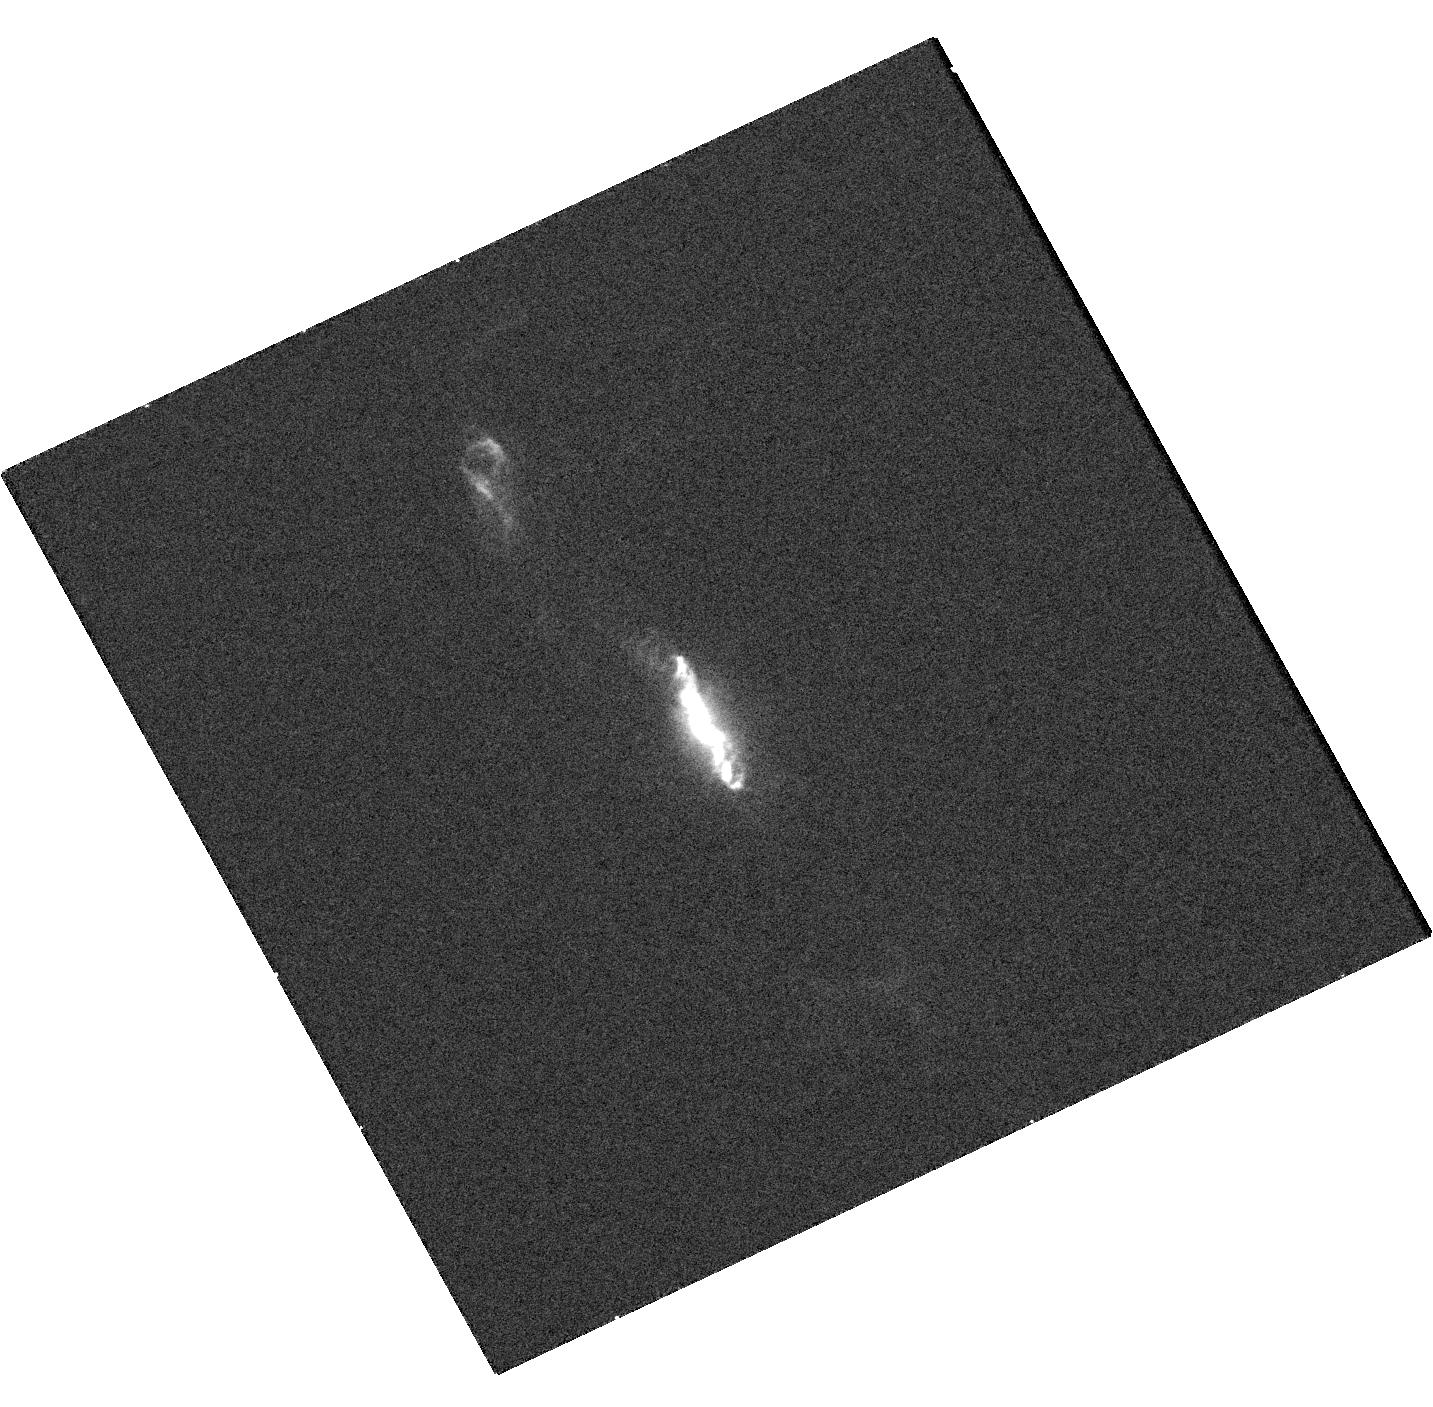
Target: V-R-AQR
Instrument: WFC3/UVIS
Filter: F280N
Exposure: 9 min
Observation ID: hst_16055_01_wfc3_uvis_f280n_ie8701

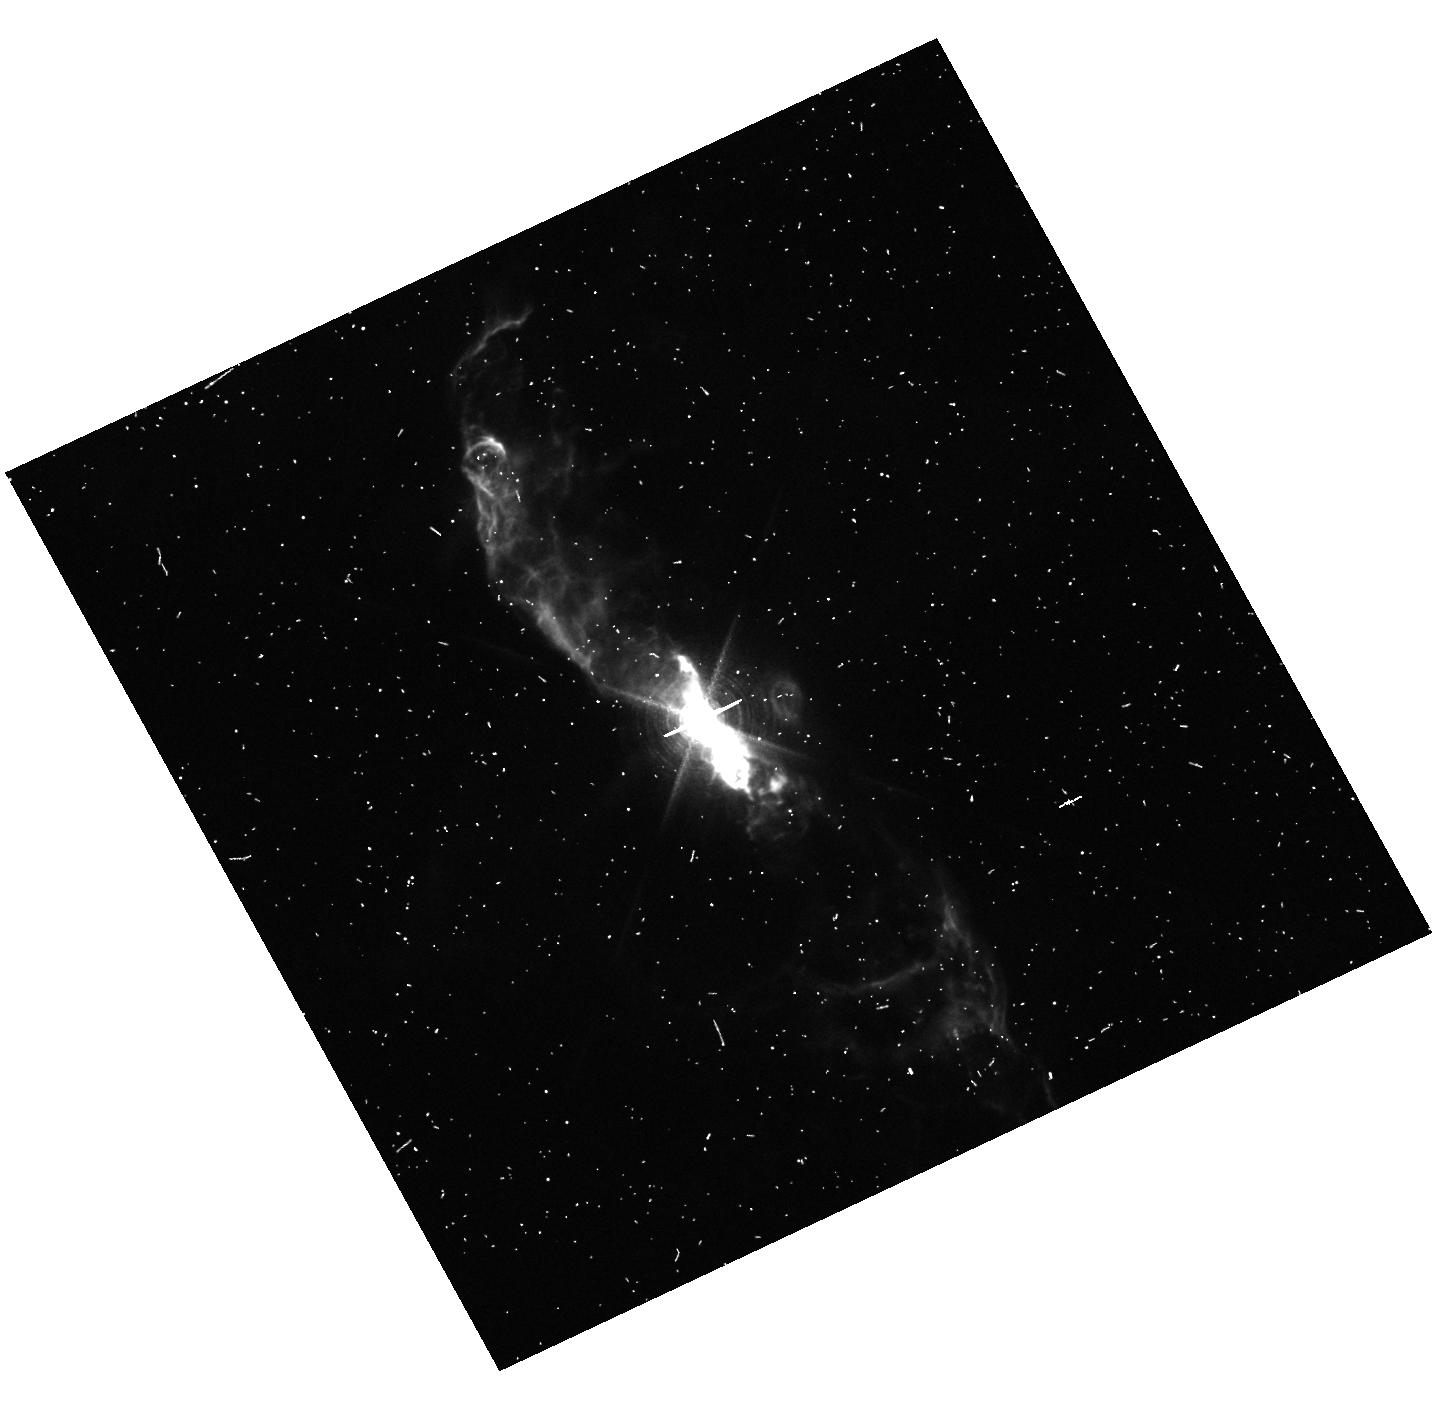
Target: V-R-AQR
Instrument: WFC3/UVIS
Filter: F656N
Exposure: 7 min
Observation ID: hst_16055_01_wfc3_uvis_f656n_ie8701

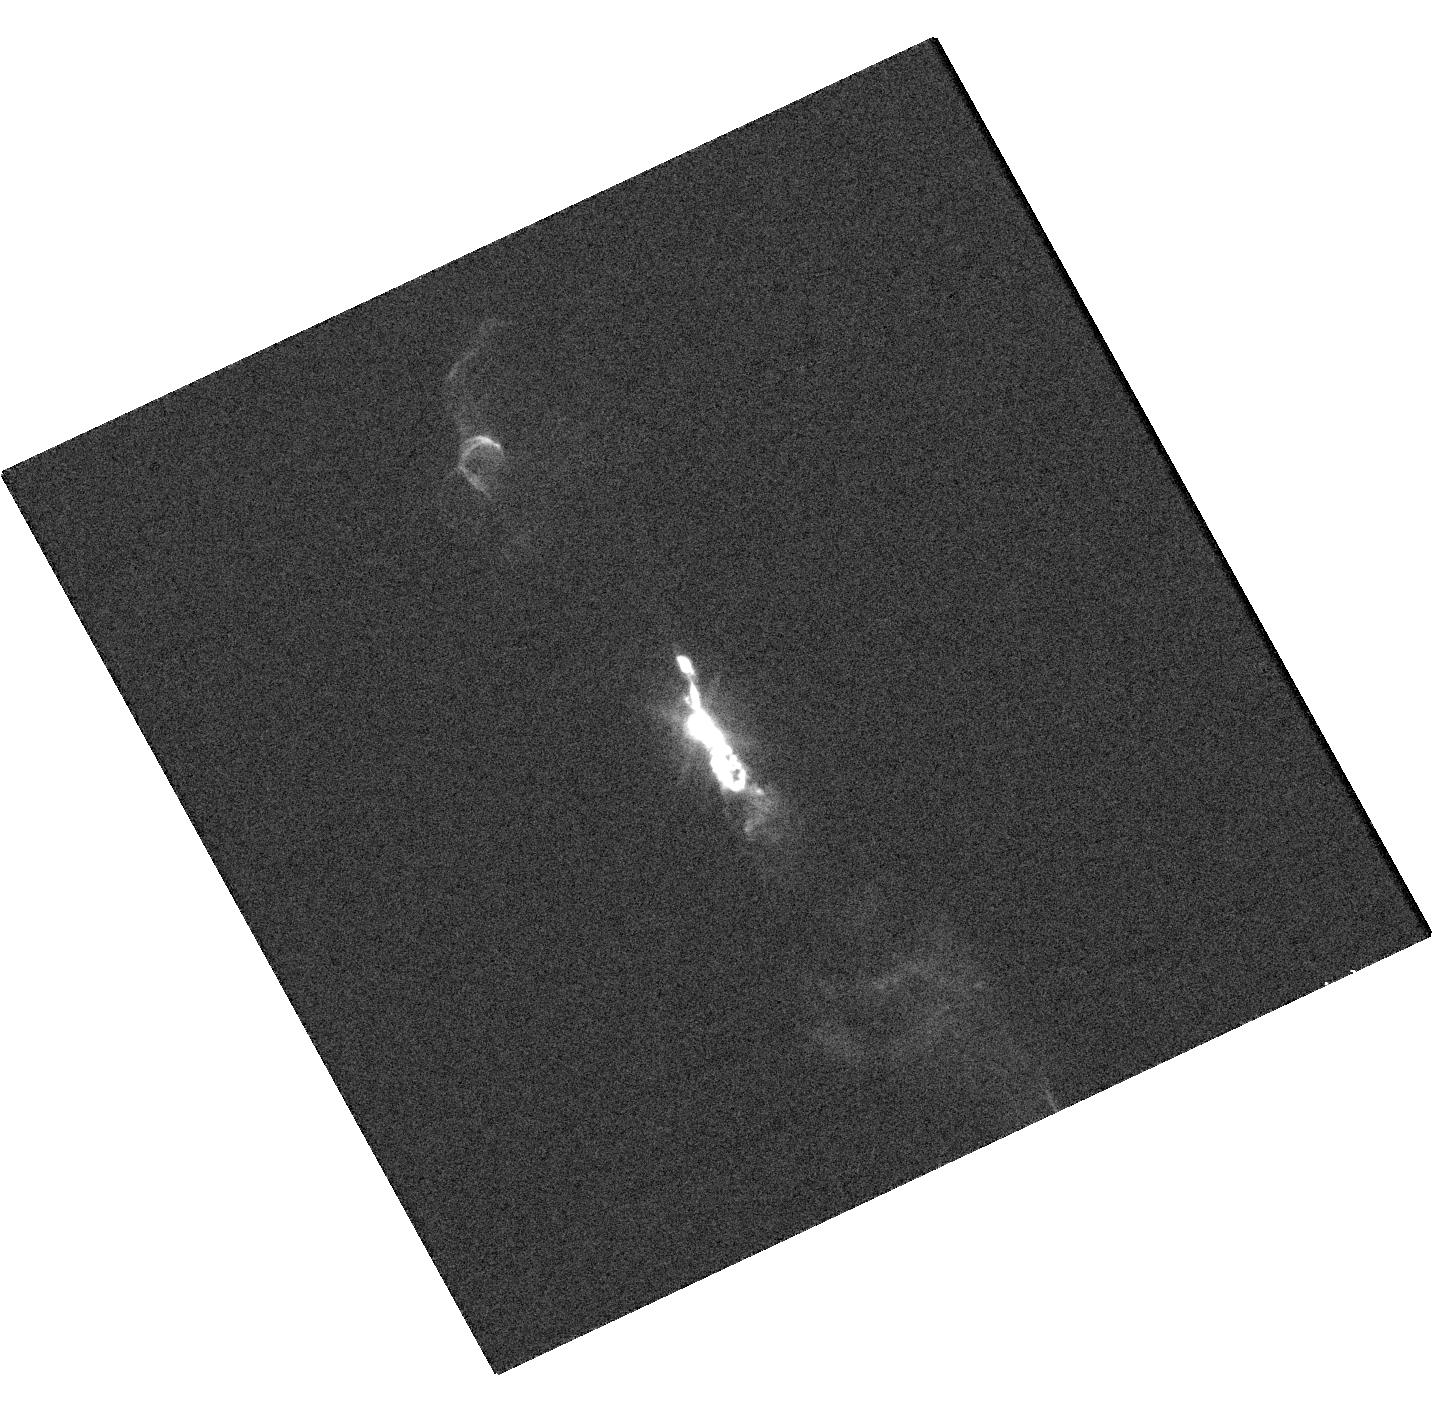
Target: V-R-AQR
Instrument: WFC3/UVIS
Filter: F502N
Exposure: 1 min
Observation ID: hst_16055_01_wfc3_uvis_f502n_ie8701

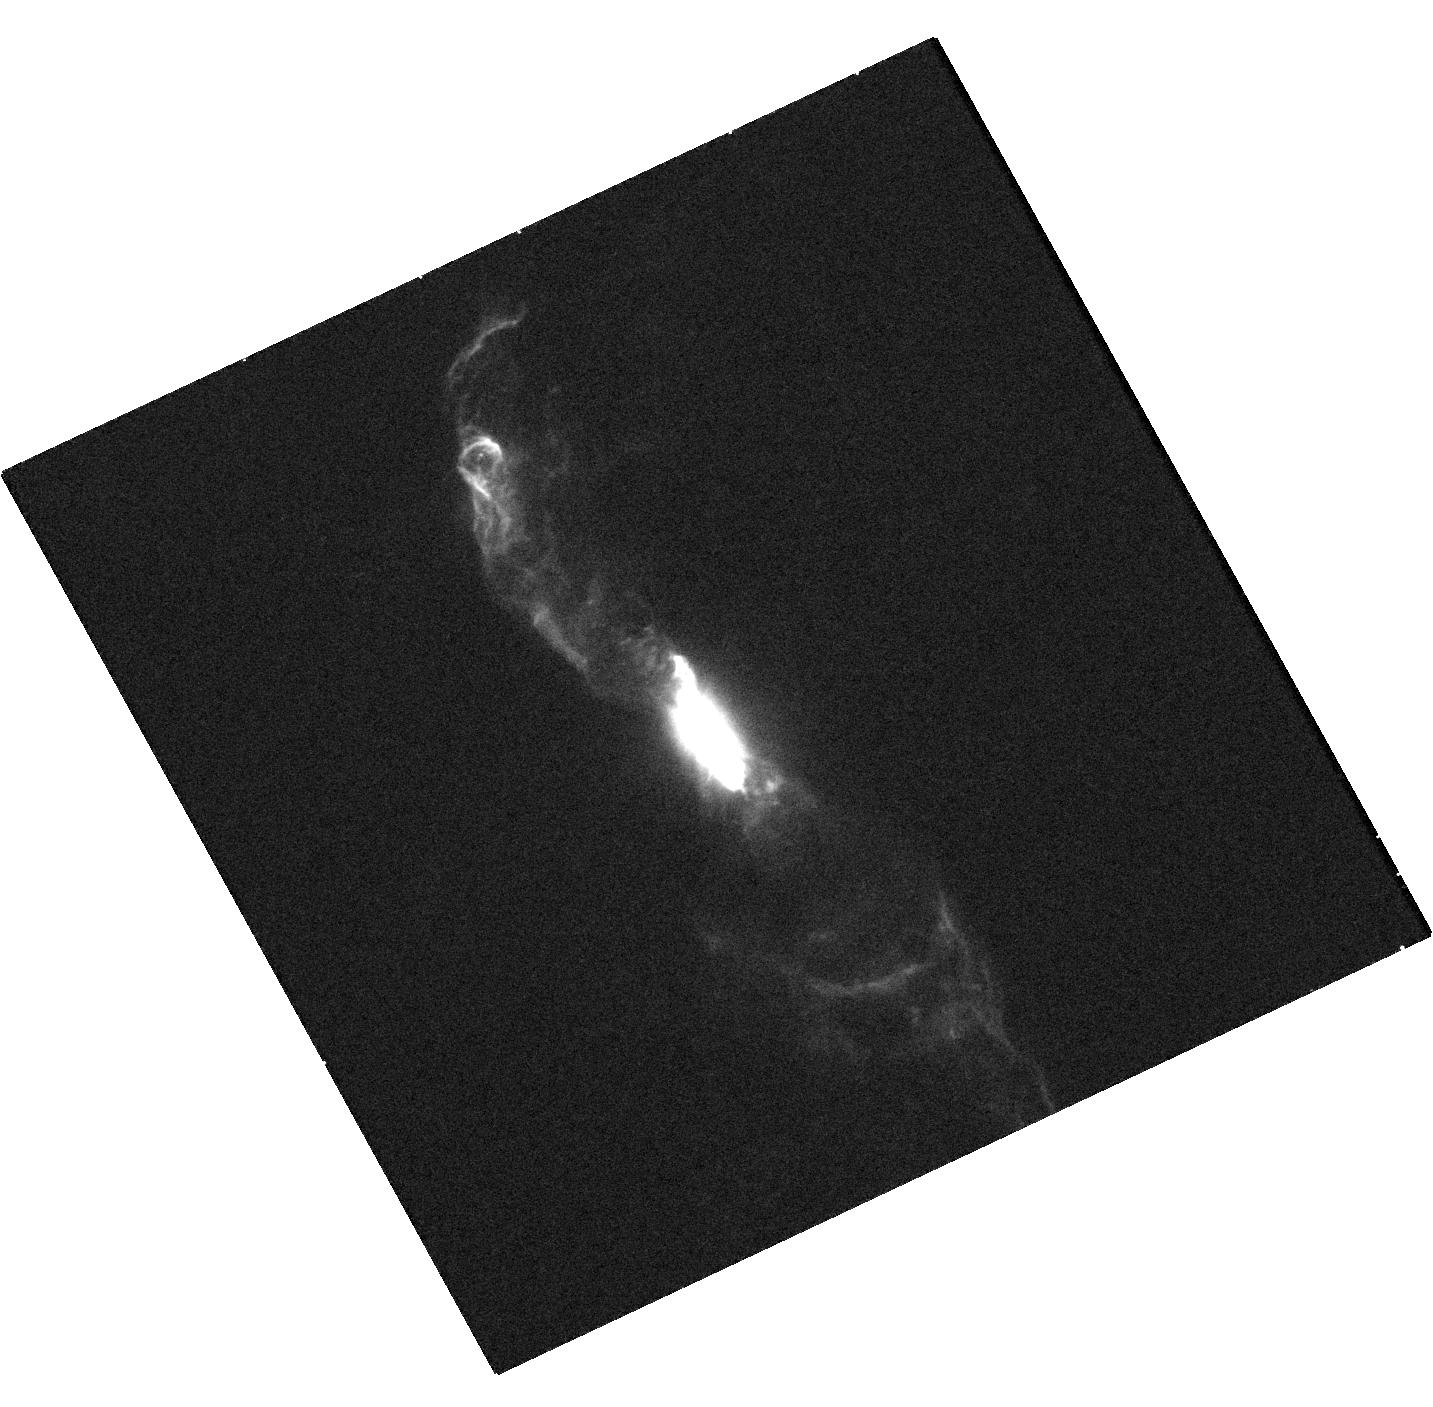
Target: V-R-AQR
Instrument: WFC3/UVIS
Filter: F275W
Exposure: 12 min
Observation ID: hst_16055_02_wfc3_uvis_f275w_ie8702

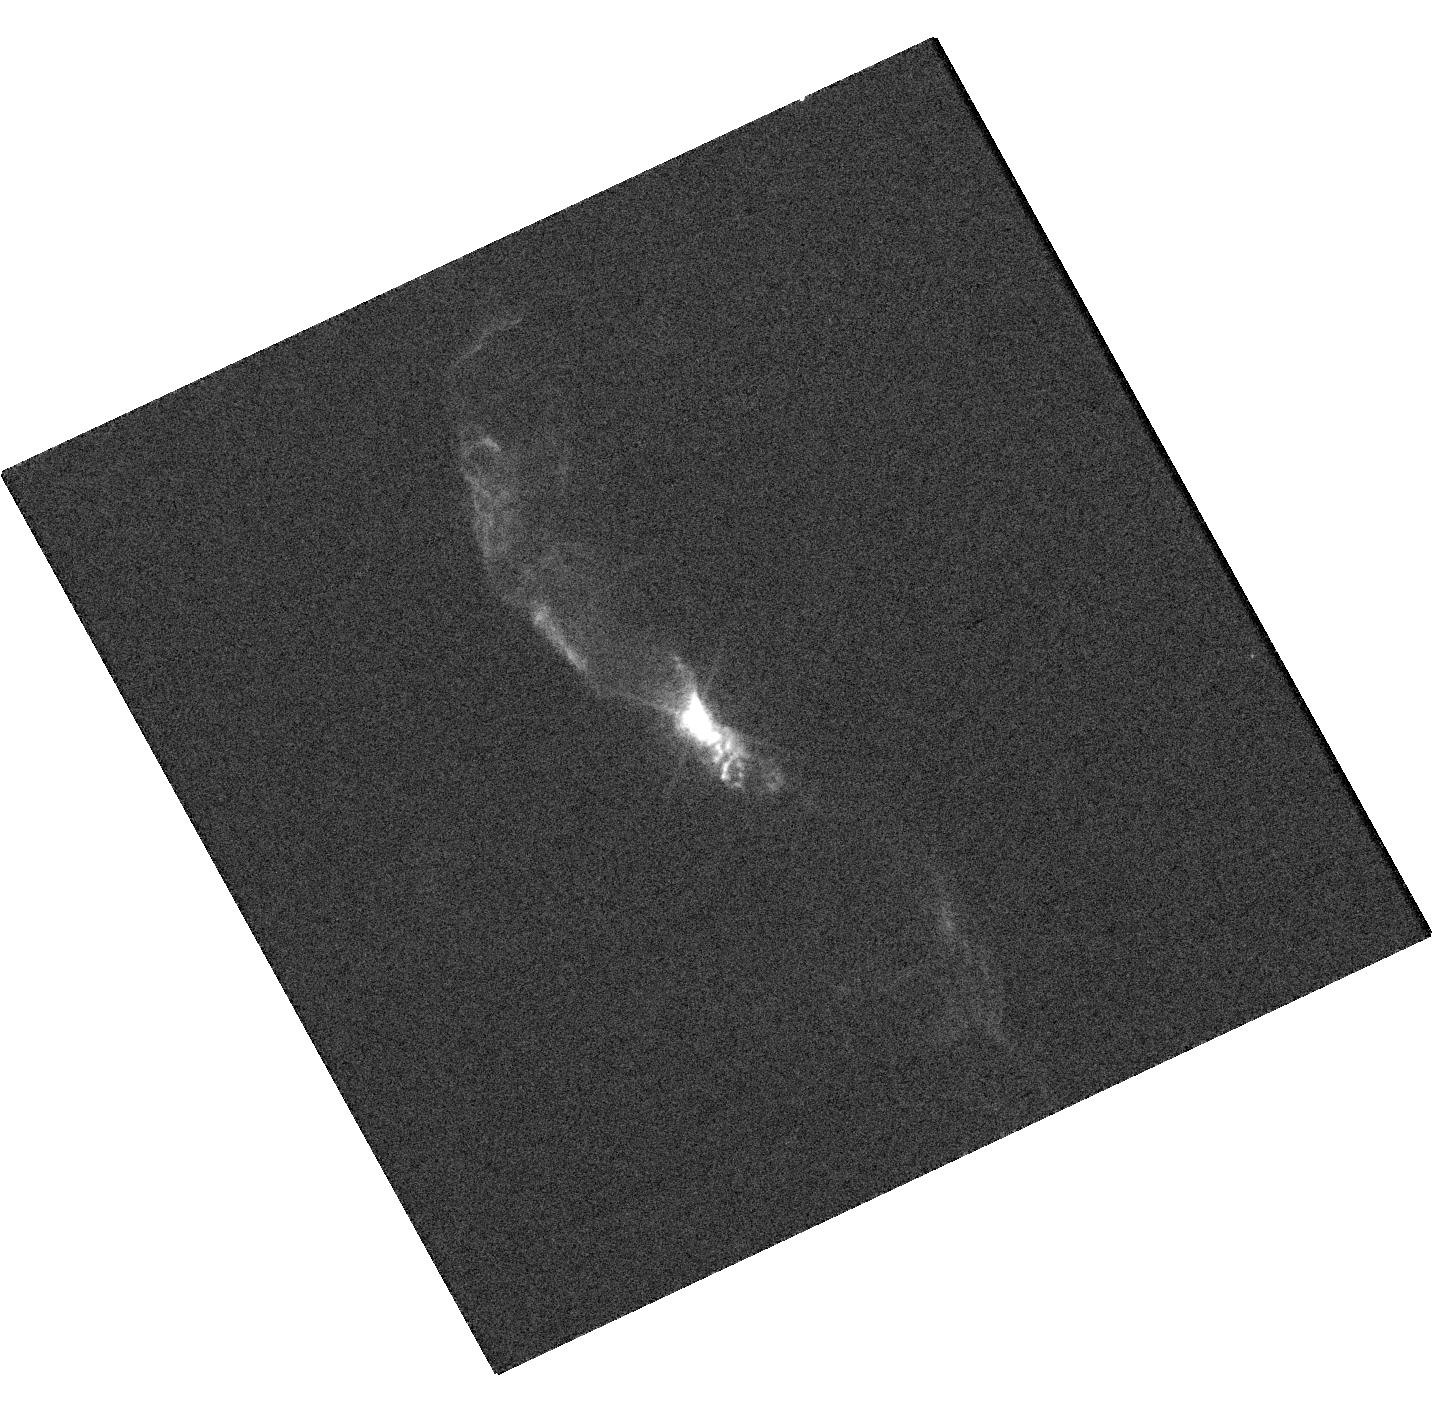
Target: V-R-AQR
Instrument: WFC3/UVIS
Filter: F673N
Exposure: 1 min
Observation ID: hst_16055_02_wfc3_uvis_f673n_ie8702

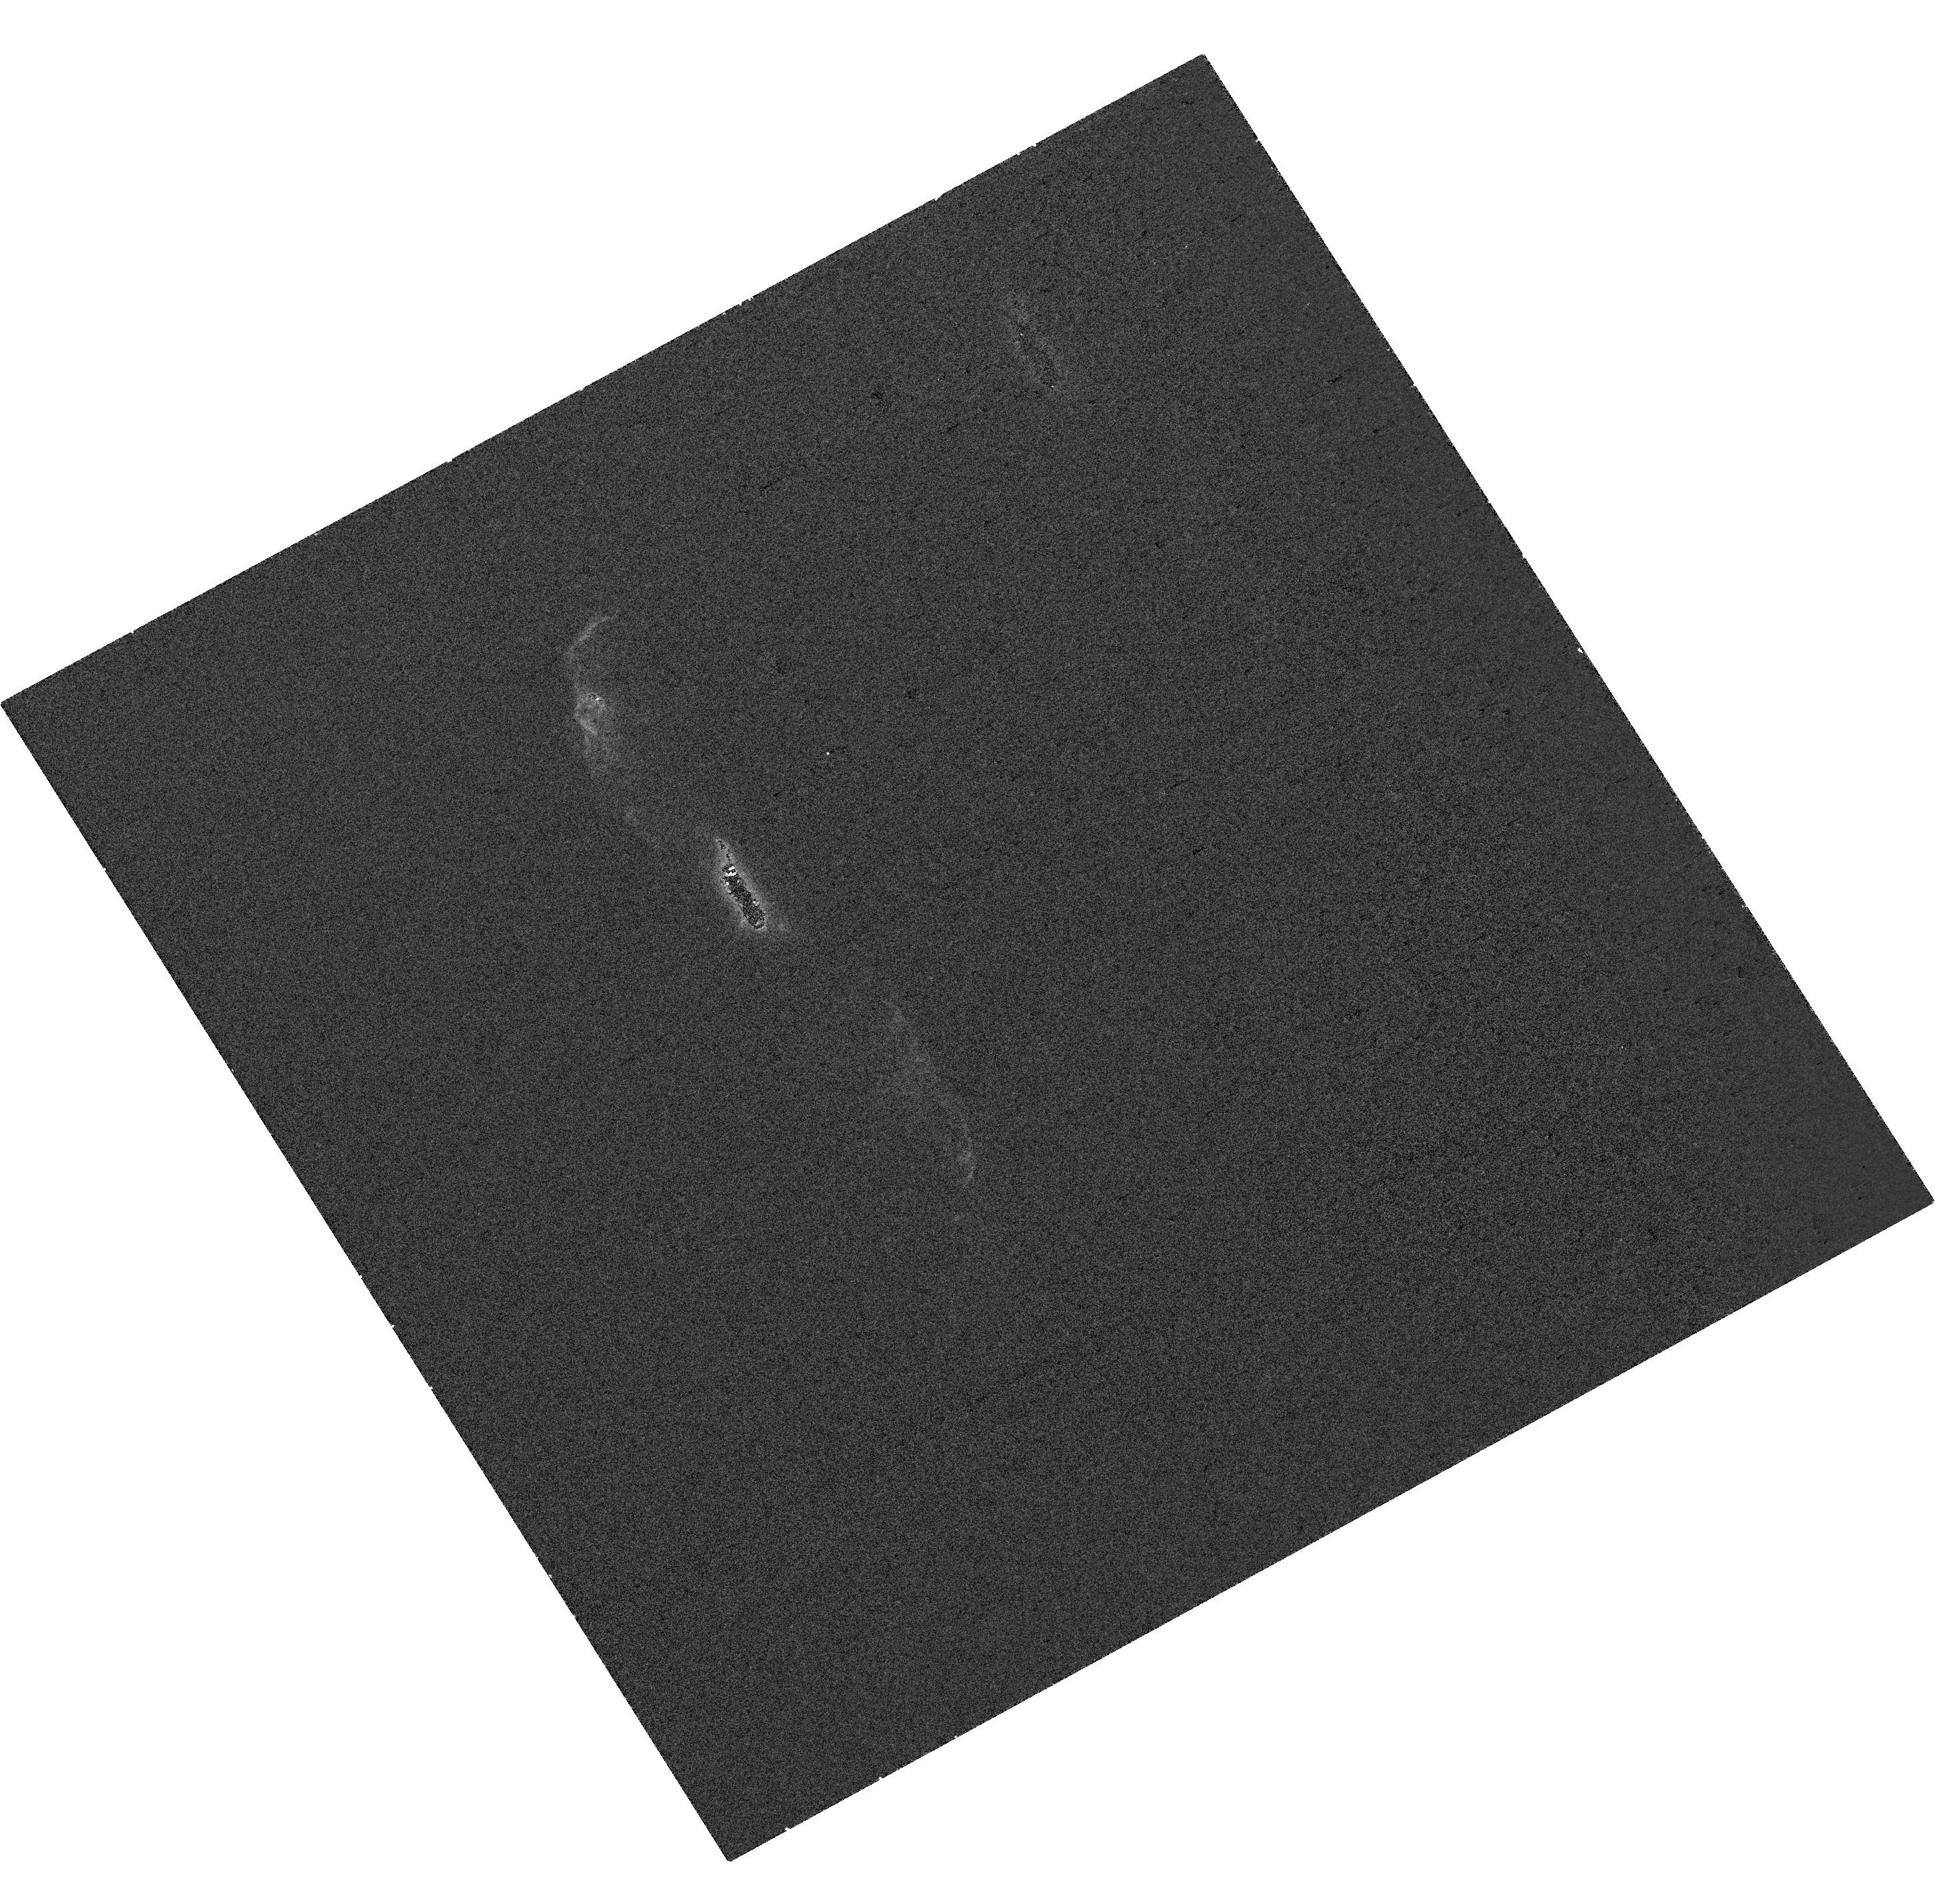
Target: V-R-AQR
Instrument: WFC3/UVIS
Filter: FQ232N
Exposure: 12 min
Observation ID: hst_16055_03_wfc3_uvis_fq232n_ie8703

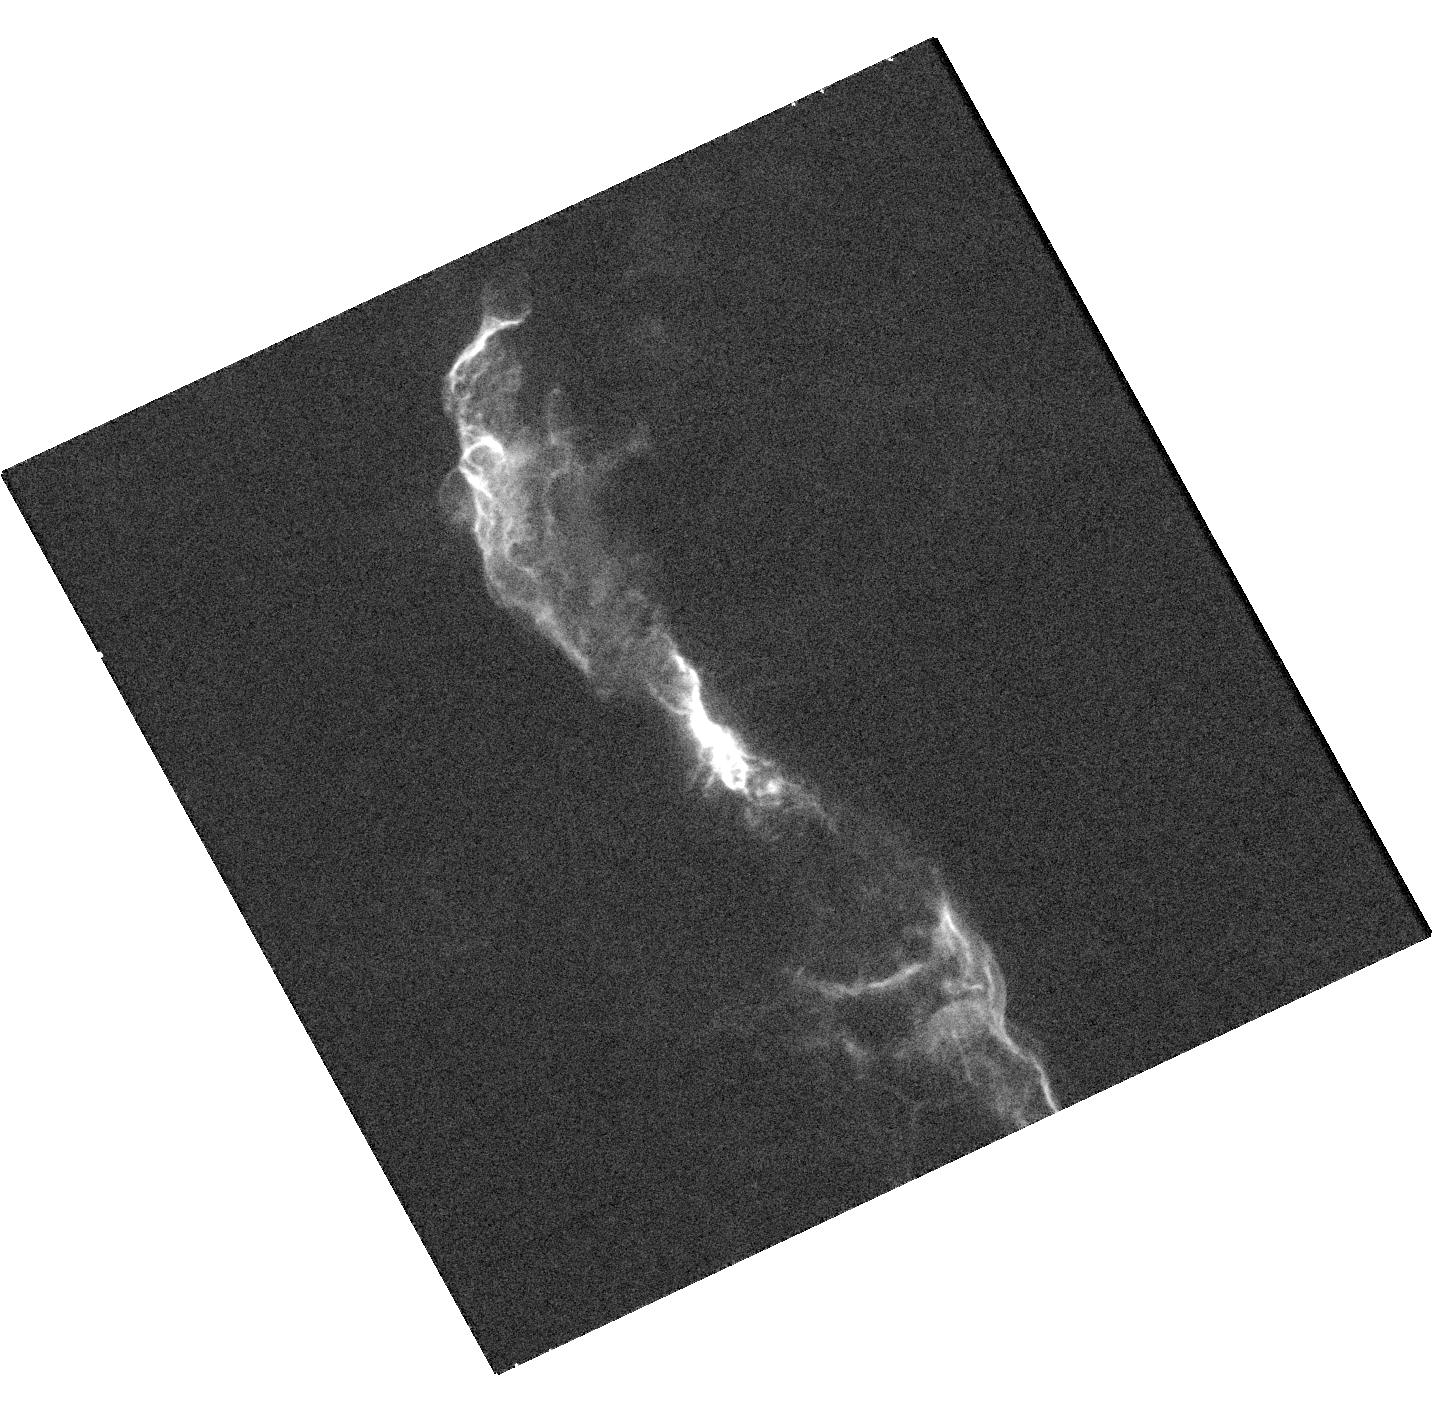
Target: V-R-AQR
Instrument: WFC3/UVIS
Filter: F373N
Exposure: 6 min
Observation ID: hst_16055_01_wfc3_uvis_f373n_ie8701

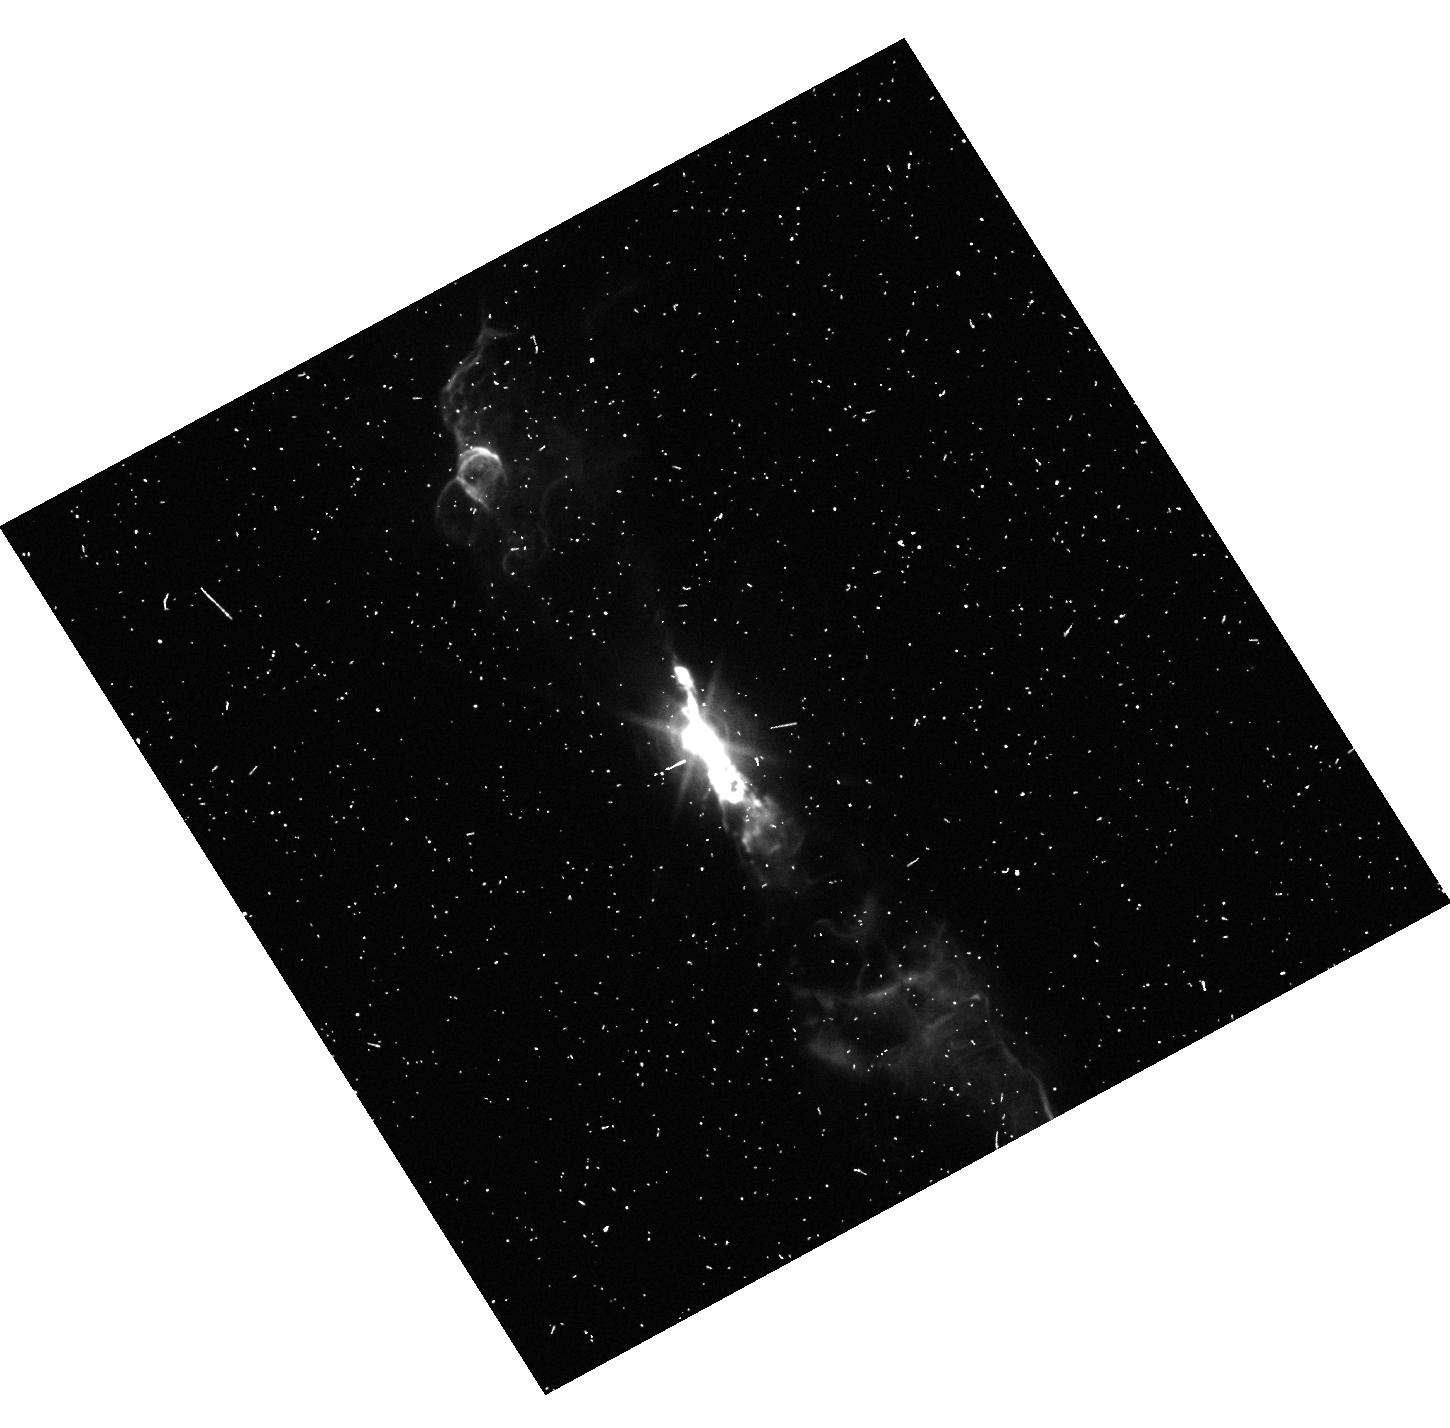
Target: V-R-AQR
Instrument: WFC3/UVIS
Filter: F502N
Exposure: 8 min
Observation ID: hst_16055_03_wfc3_uvis_f502n_ie8703

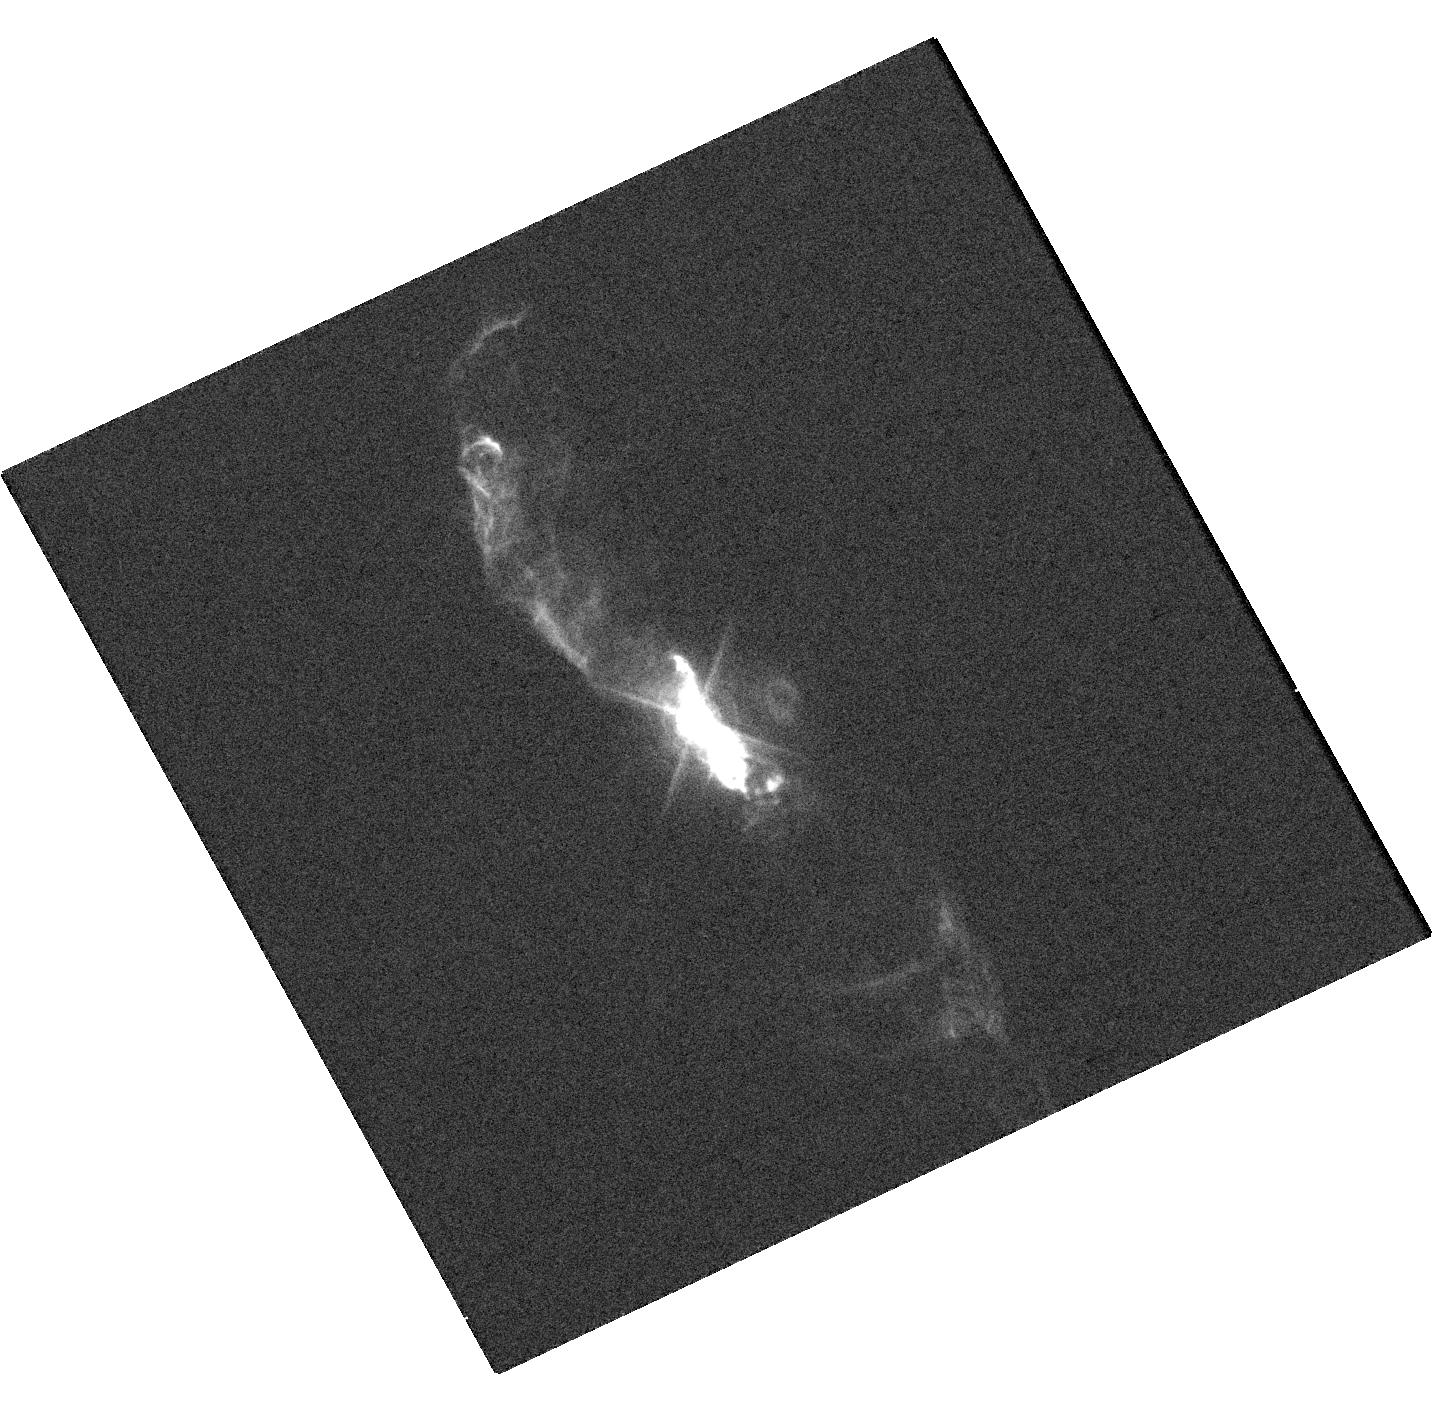
Target: V-R-AQR
Instrument: WFC3/UVIS
Filter: F656N
Exposure: 1 min
Observation ID: hst_16055_02_wfc3_uvis_f656n_ie8702

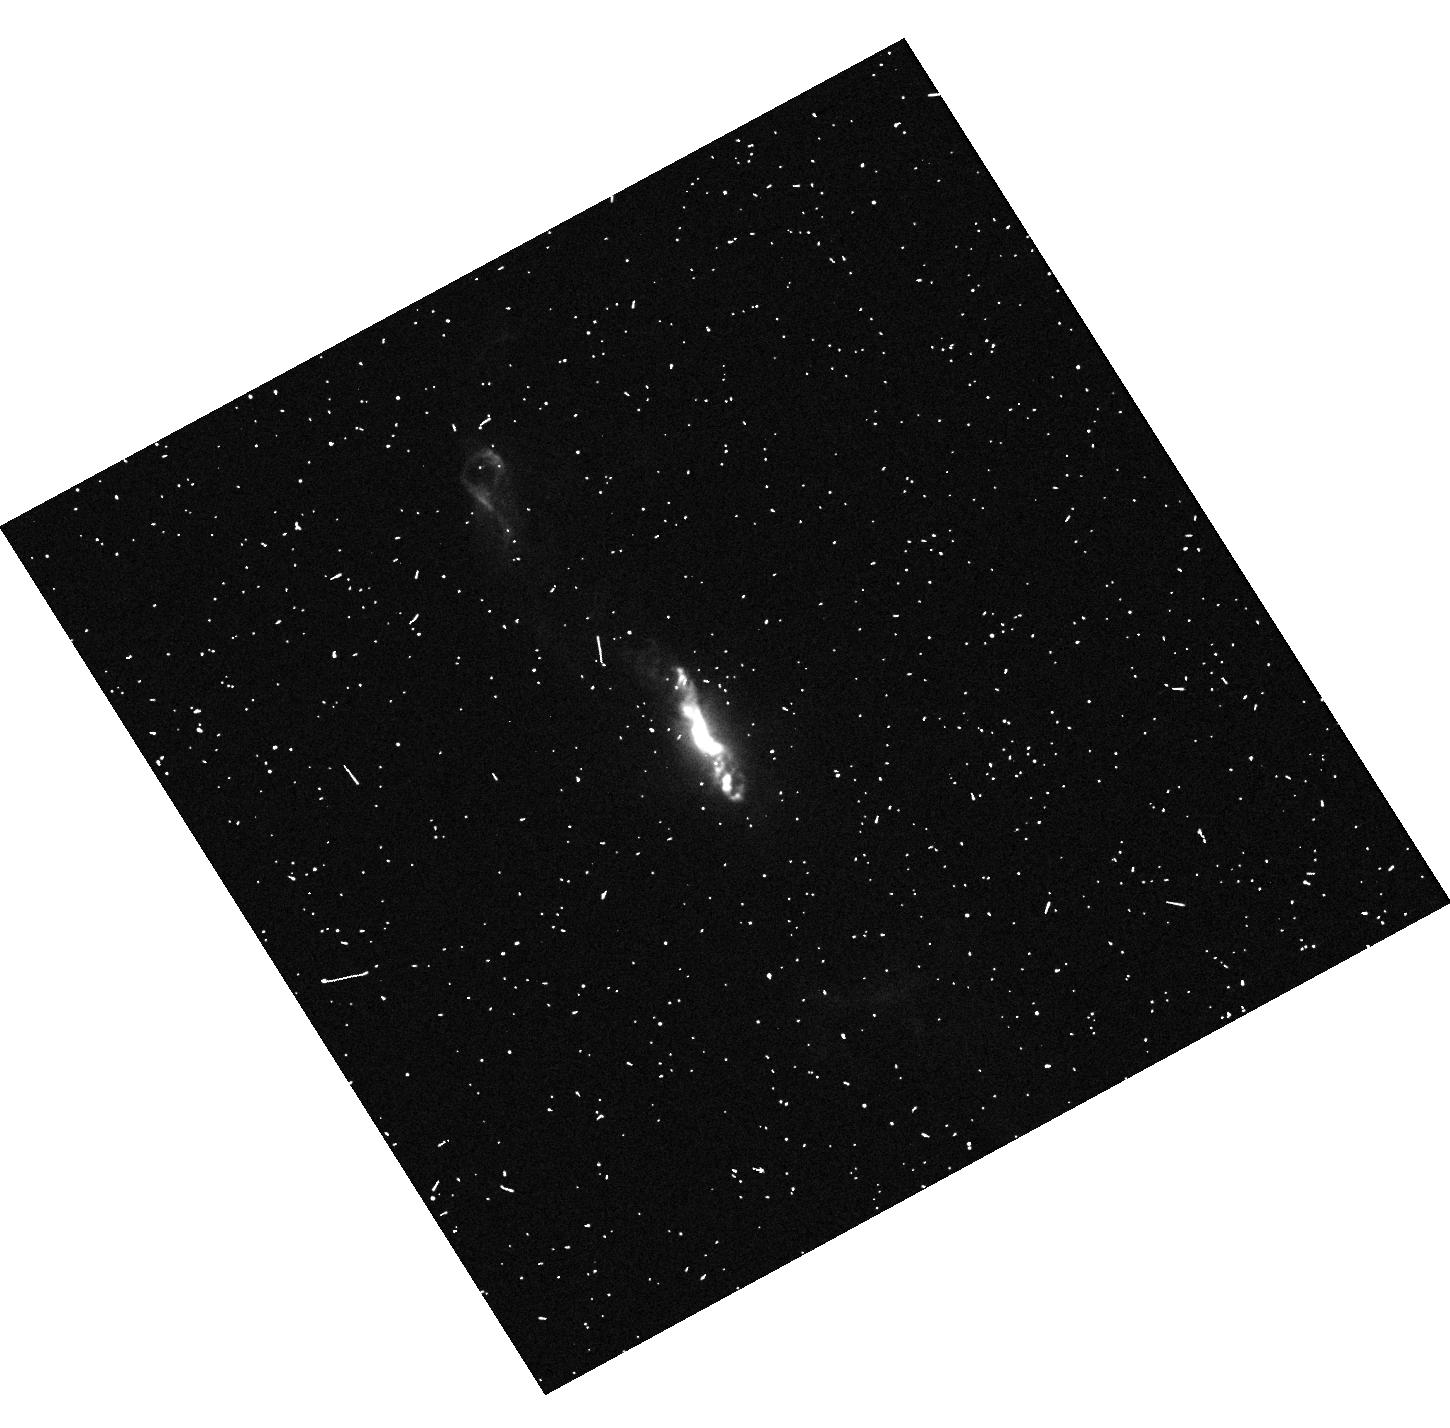
Target: V-R-AQR
Instrument: WFC3/UVIS
Filter: F280N
Exposure: 8 min
Observation ID: hst_16055_03_wfc3_uvis_f280n_ie8703

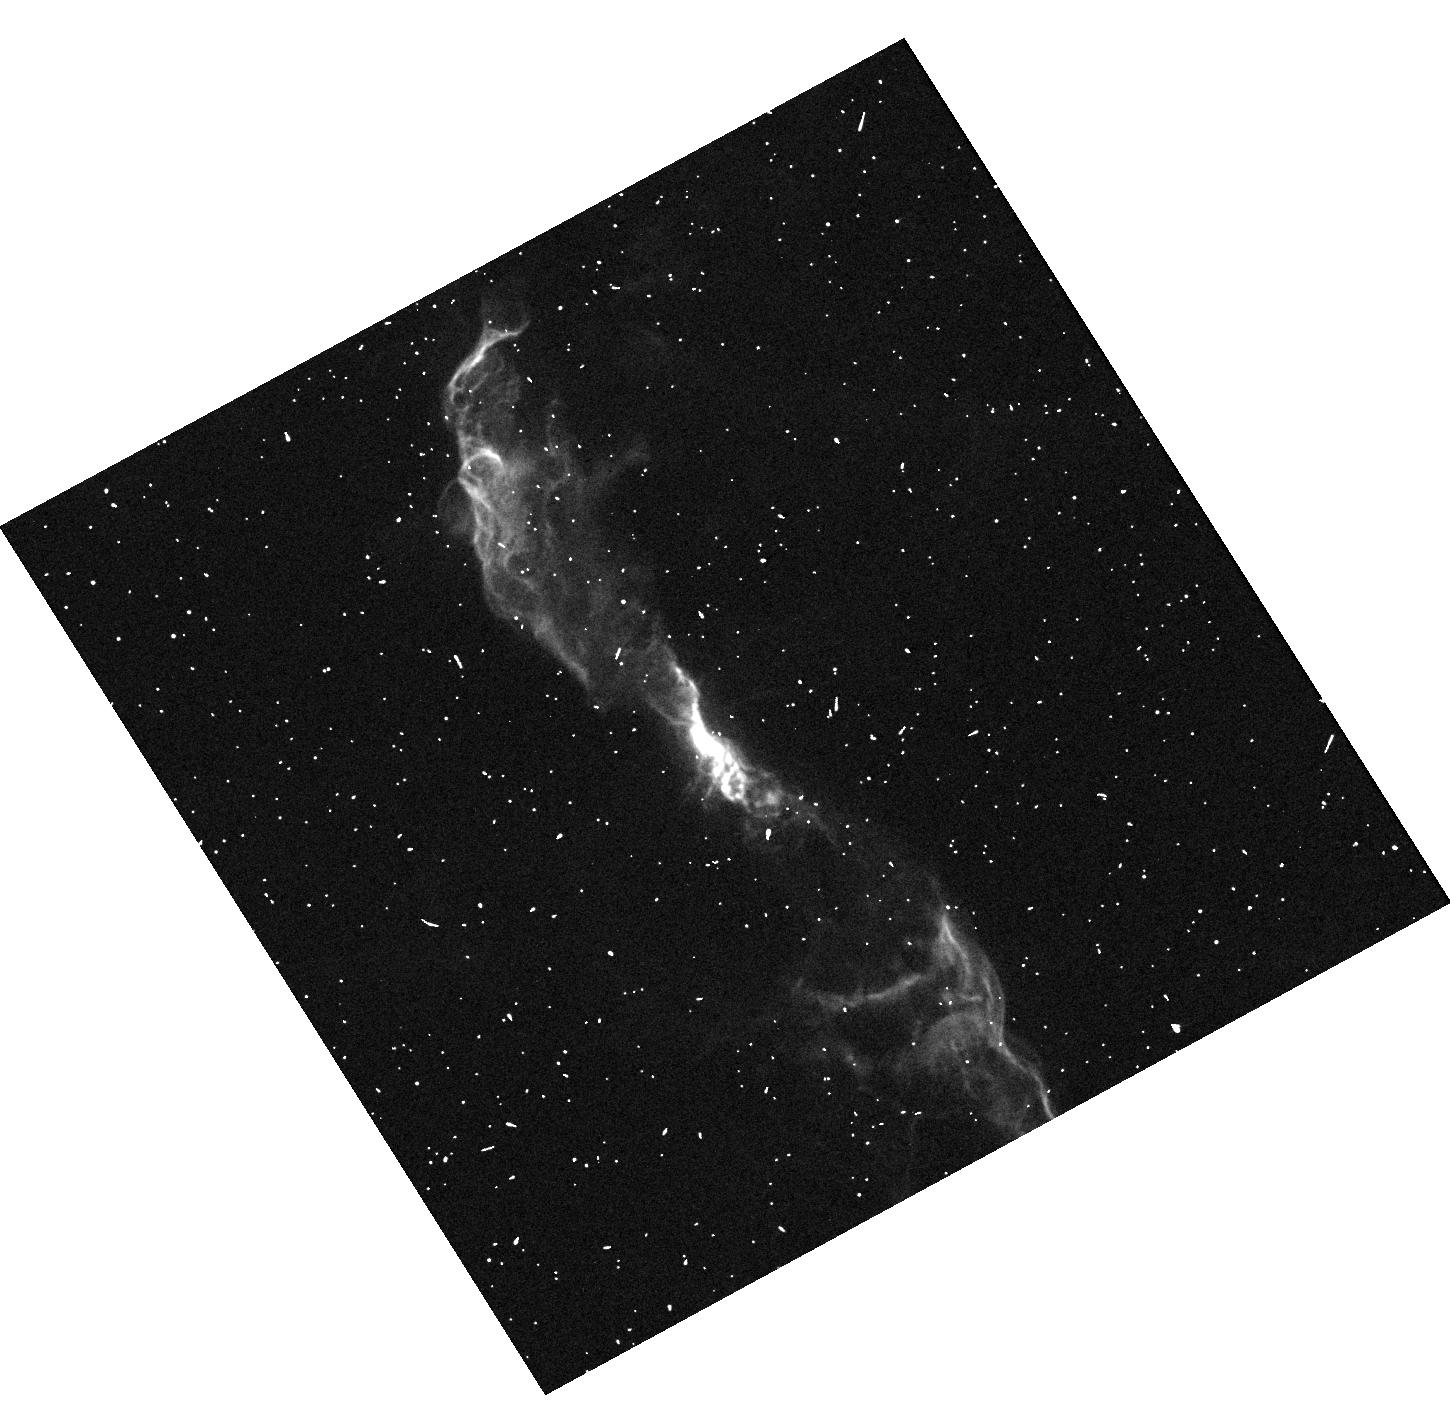
Target: V-R-AQR
Instrument: WFC3/UVIS
Filter: F373N
Exposure: 4 min
Observation ID: hst_16055_03_wfc3_uvis_f373n_ie8703

UNEXPECTED EARLY PERIASTRON PASSAGE AND ECLIPSE IN THE SYMBIOTIC SYSTEM R AQR (PI: Karovska, Margarita)

We propose ToO/DDT HST WFC3 observation of the R Aqr symbiotic system to obtain high S/N multiwavelength - UV to Optical - images of the binary environment and of the ejecta resulting from the recent - earlier then expected - periastron passage of the WD accretor. This observation is critical for studying this phenomenon (observable only about twice a century, with the next periastron passage expected in about 40 years). The effects of the periastron passage will include enhanced accretion and mass ejections and very likely new jet formation.